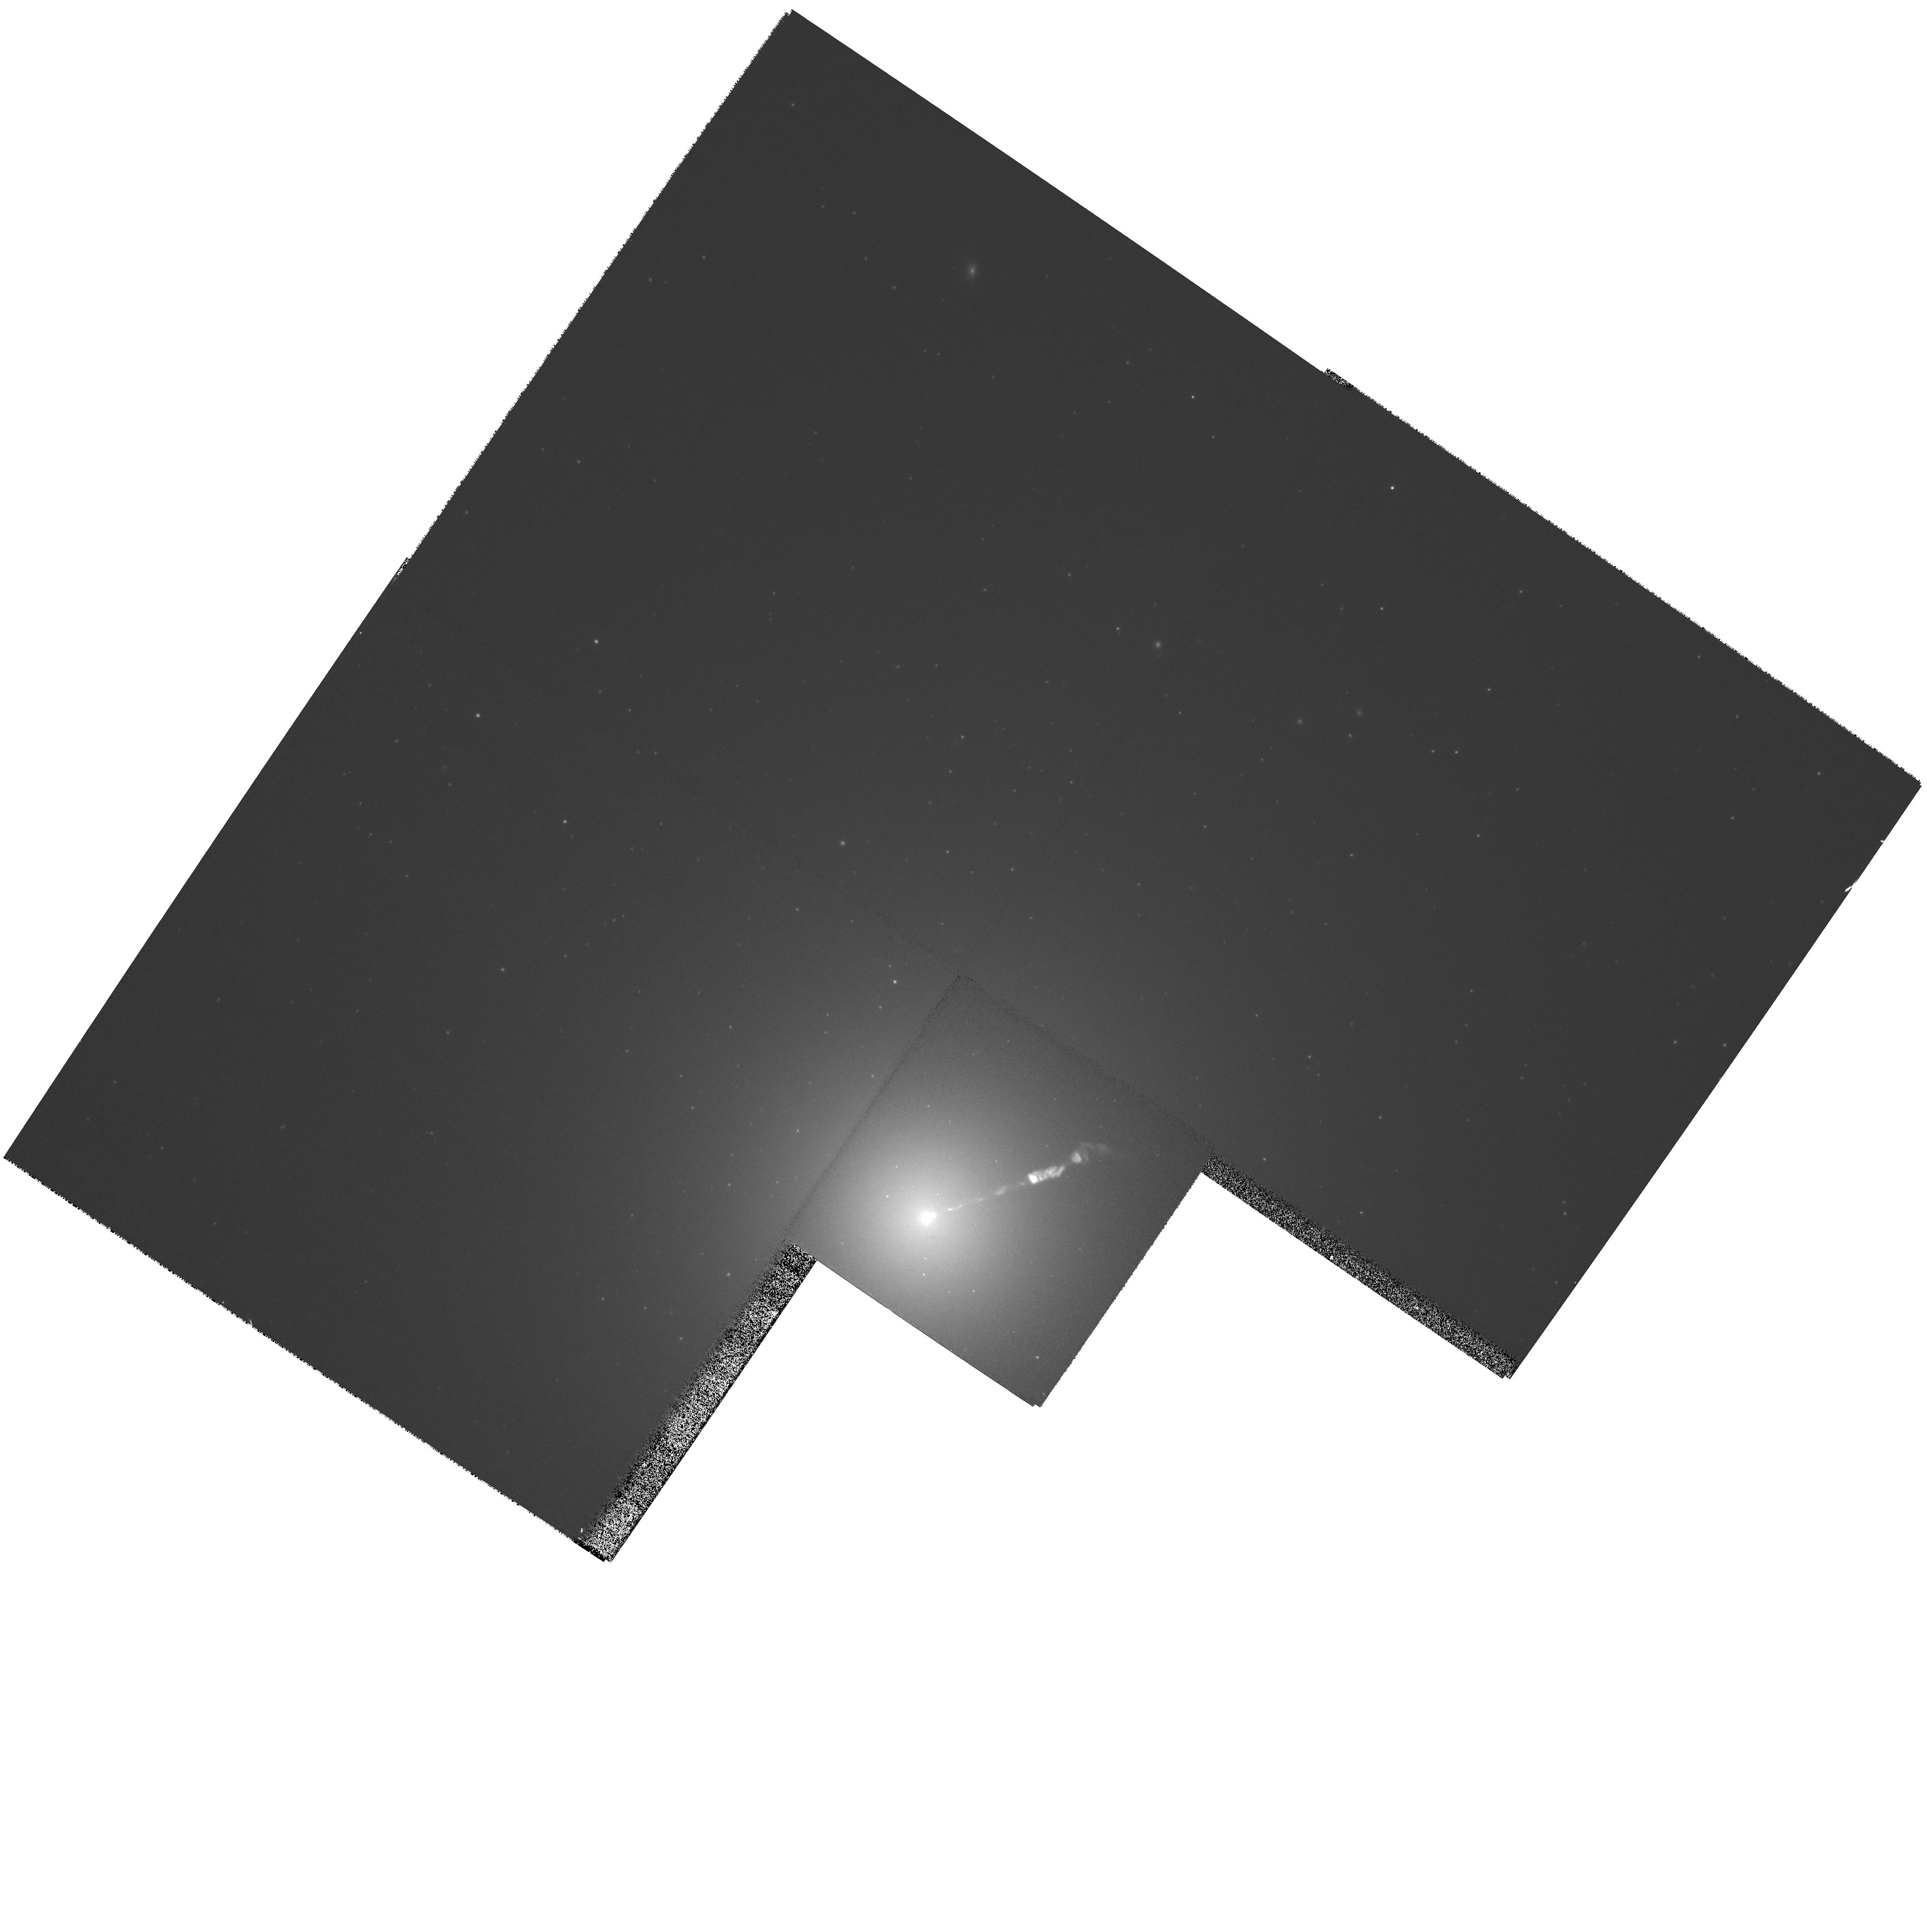
Target: M87-JET
Instrument: WFPC2/PC
Filter: F606W
Exposure: 3 min
Observation ID: hst_10910_44_wfpc2_pc_f606w_u9qf44

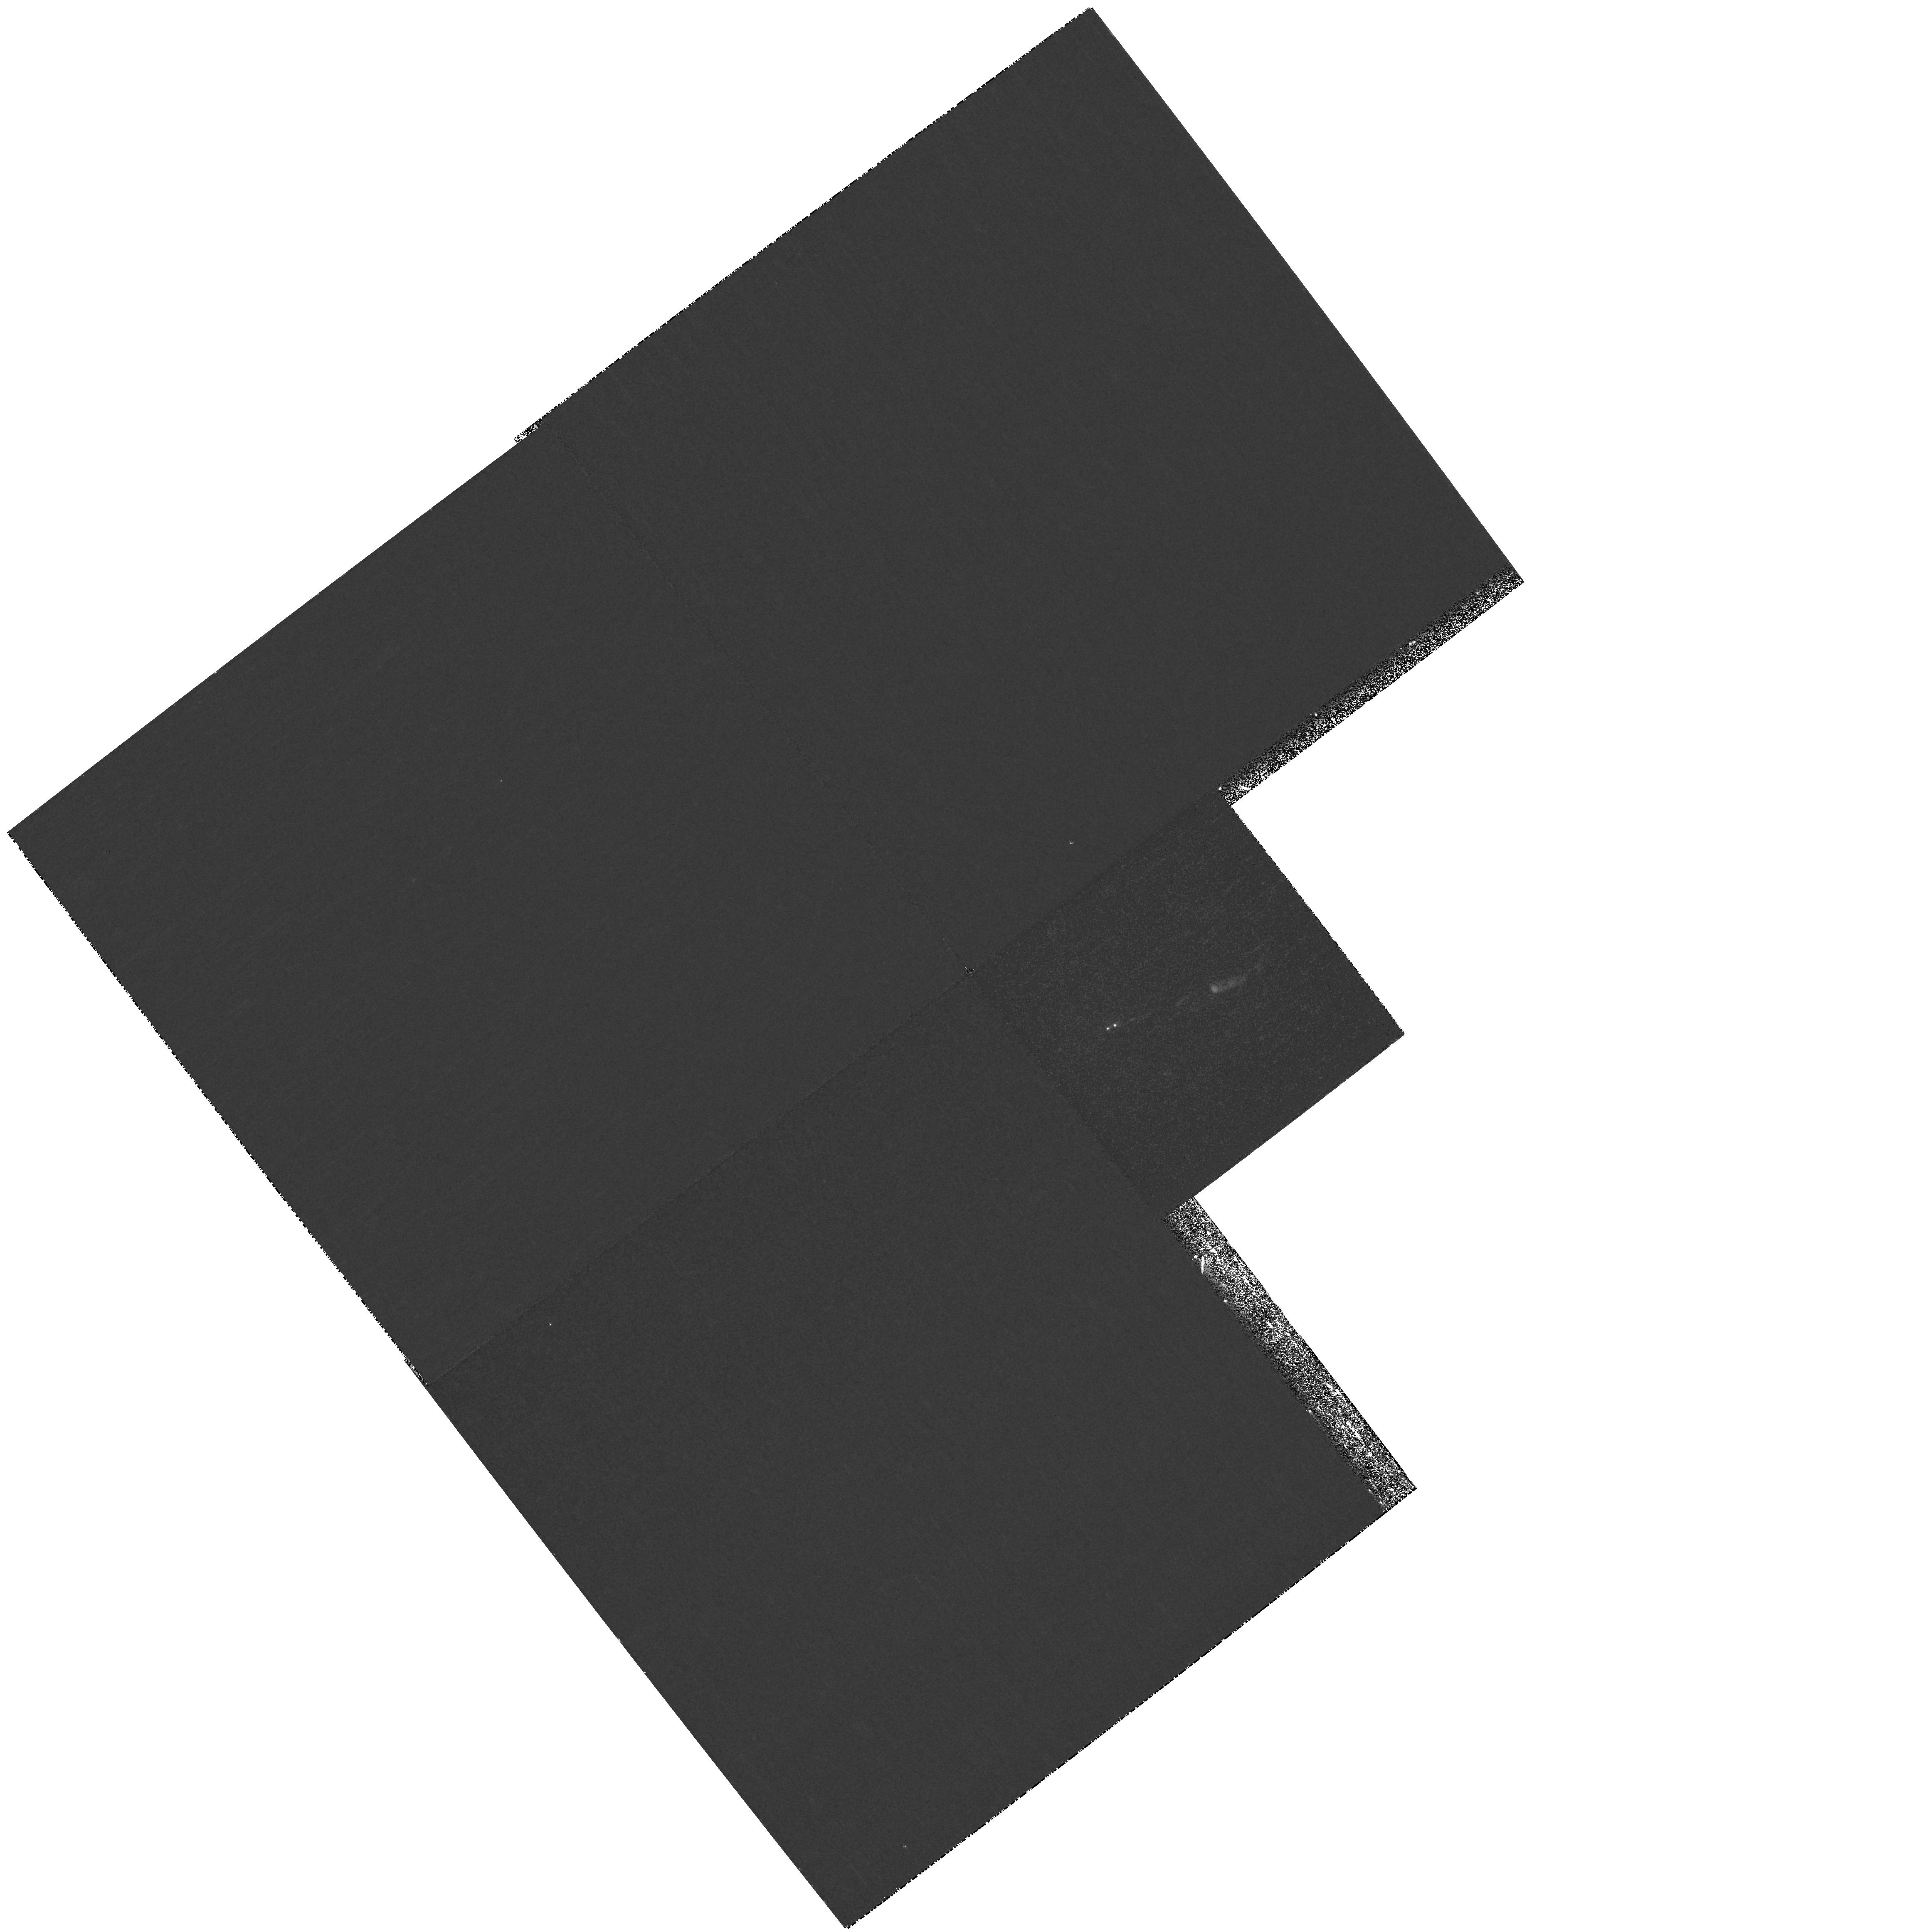
Target: M87-JET
Instrument: WFPC2/PC
Filter: F255W
Exposure: 19 min
Observation ID: hst_10910_43_wfpc2_pc_f255w_u9qf43

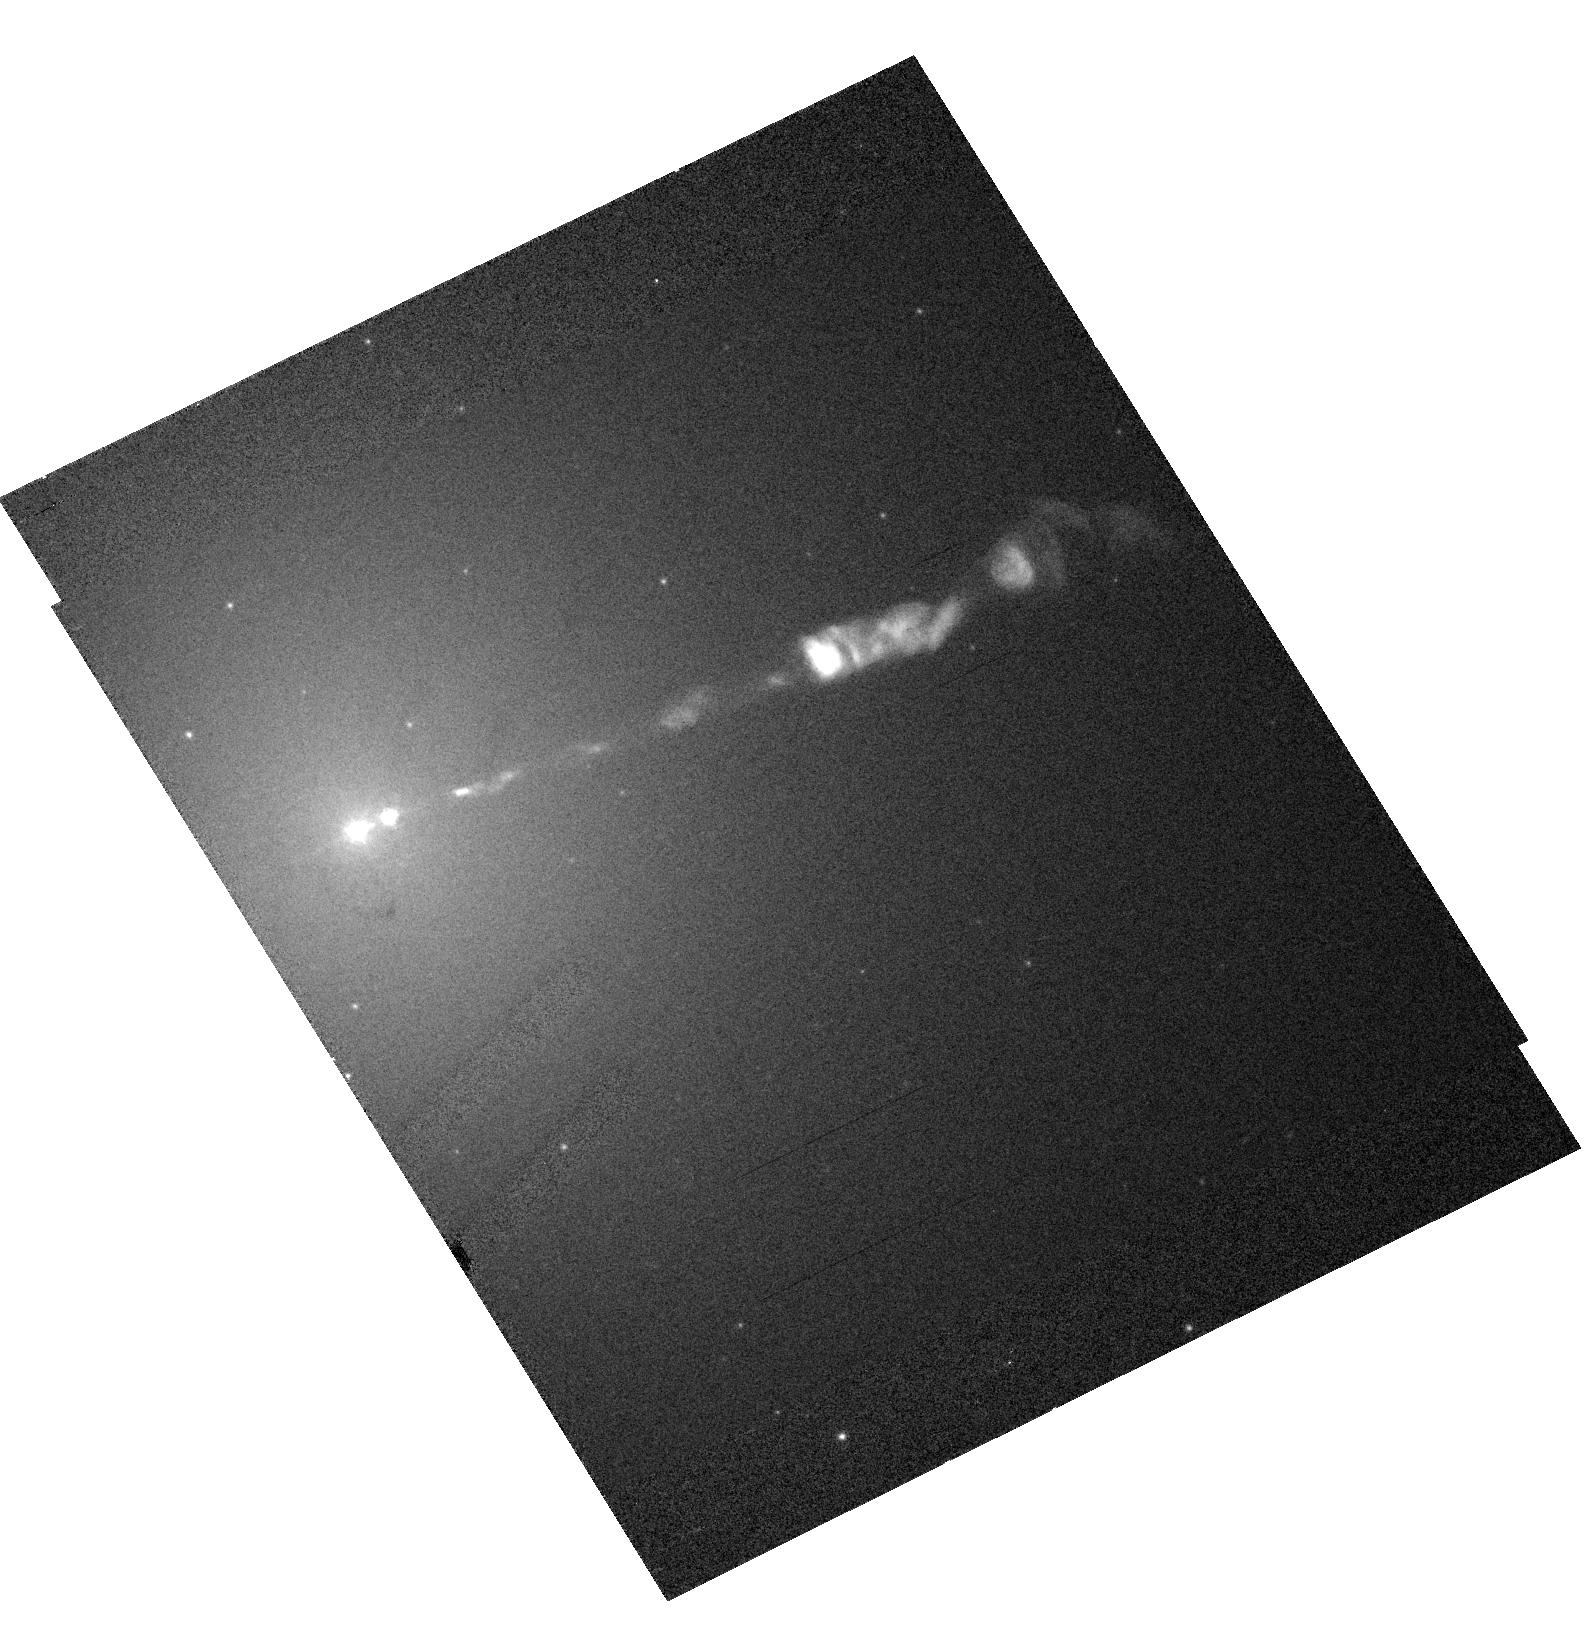
Target: M87-JET
Instrument: ACS/HRC
Filter: F475W
Exposure: 3 min
Observation ID: hst_10910_11_acs_hrc_f475w_j9qf11

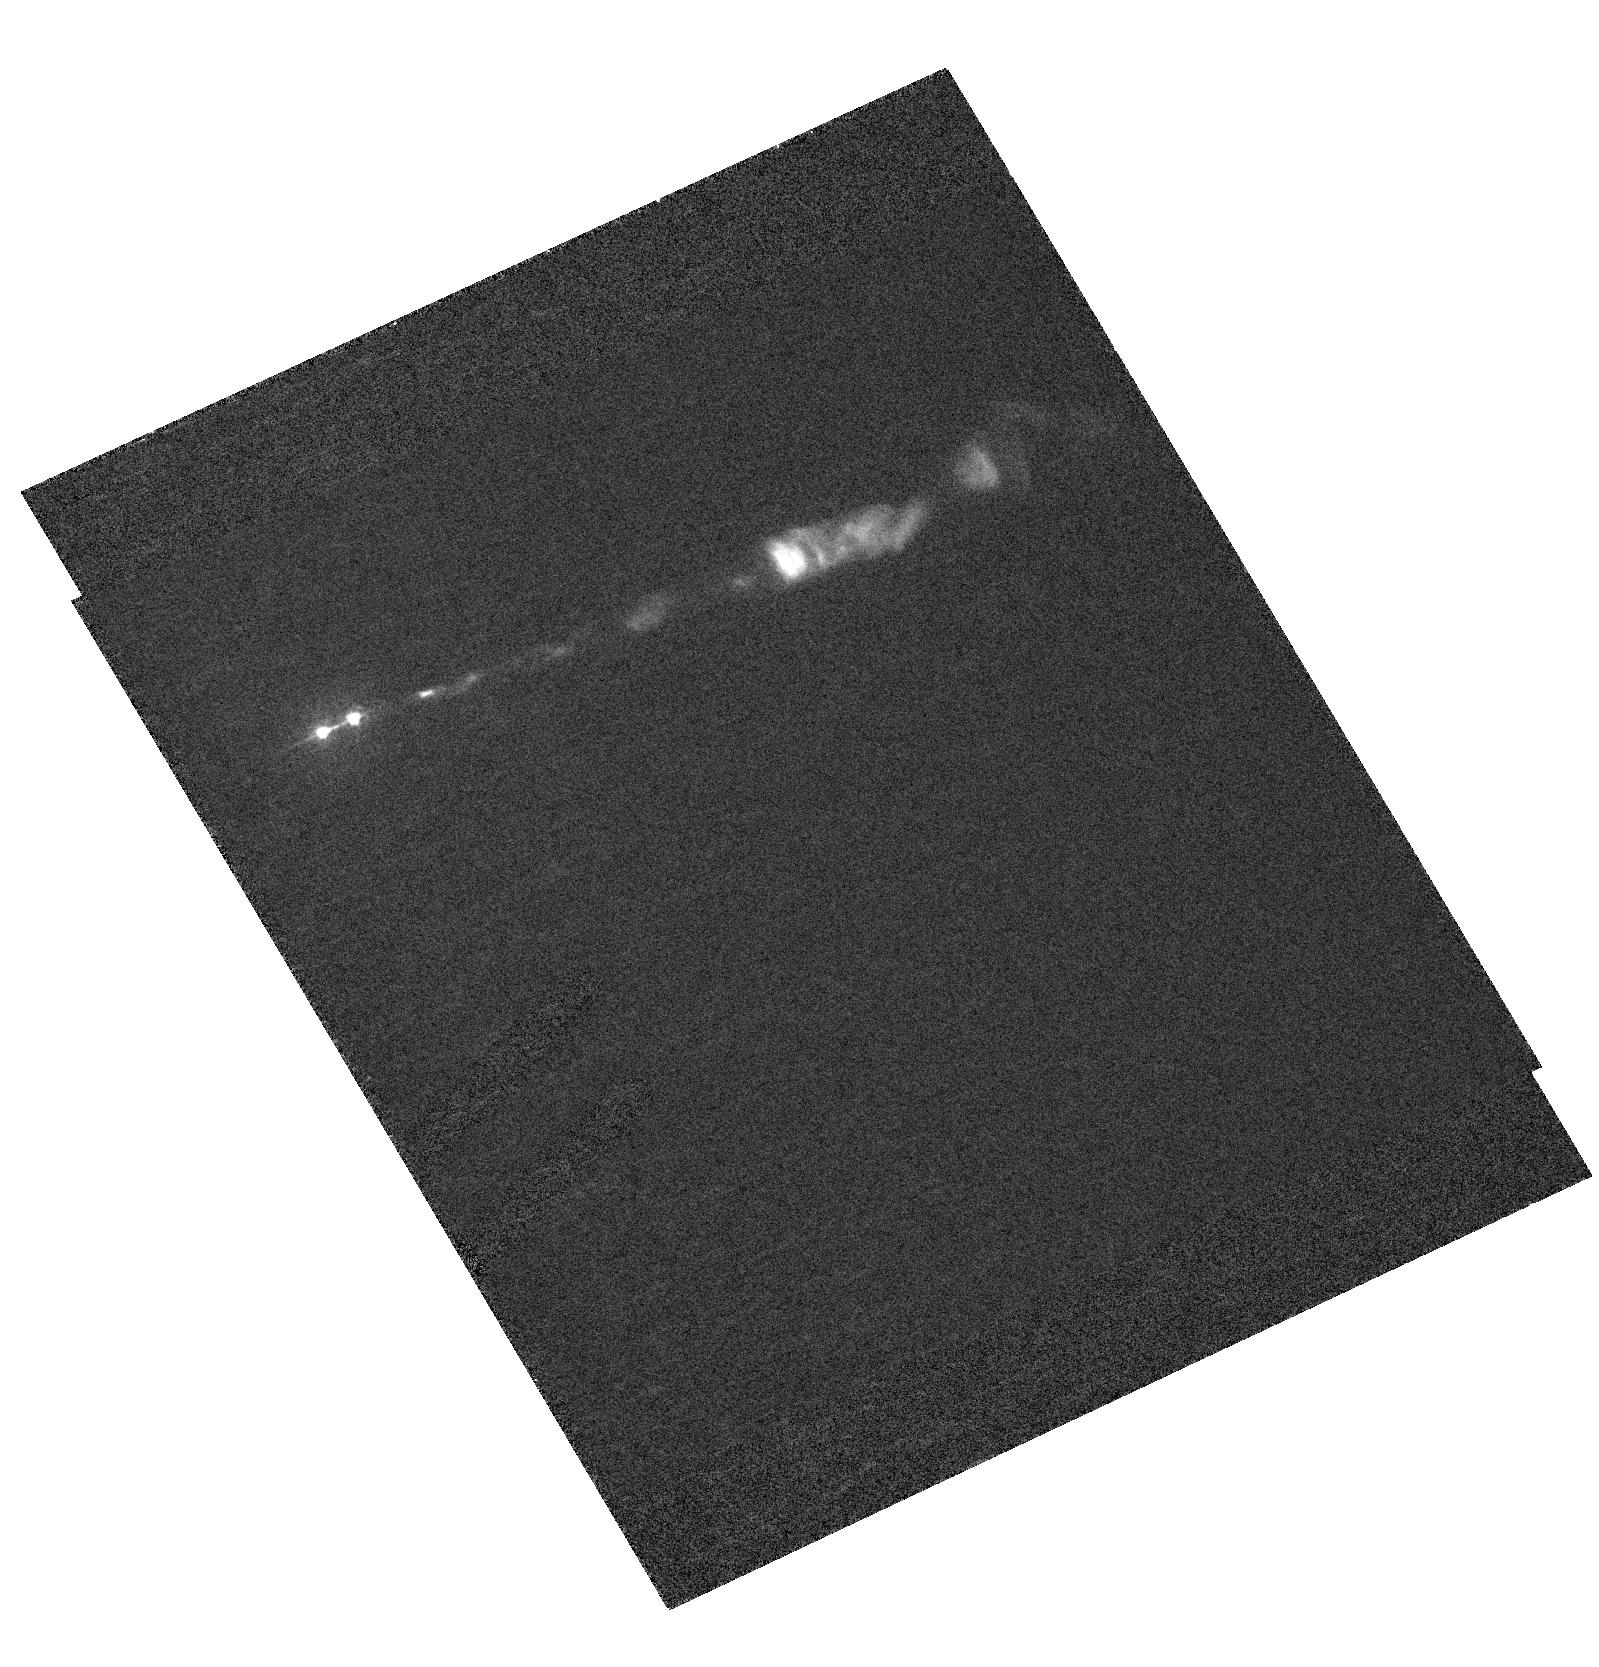
Target: M87-JET
Instrument: ACS/HRC
Filter: F250W
Exposure: 20 min
Observation ID: hst_10910_32_acs_hrc_f250w_j9qf32

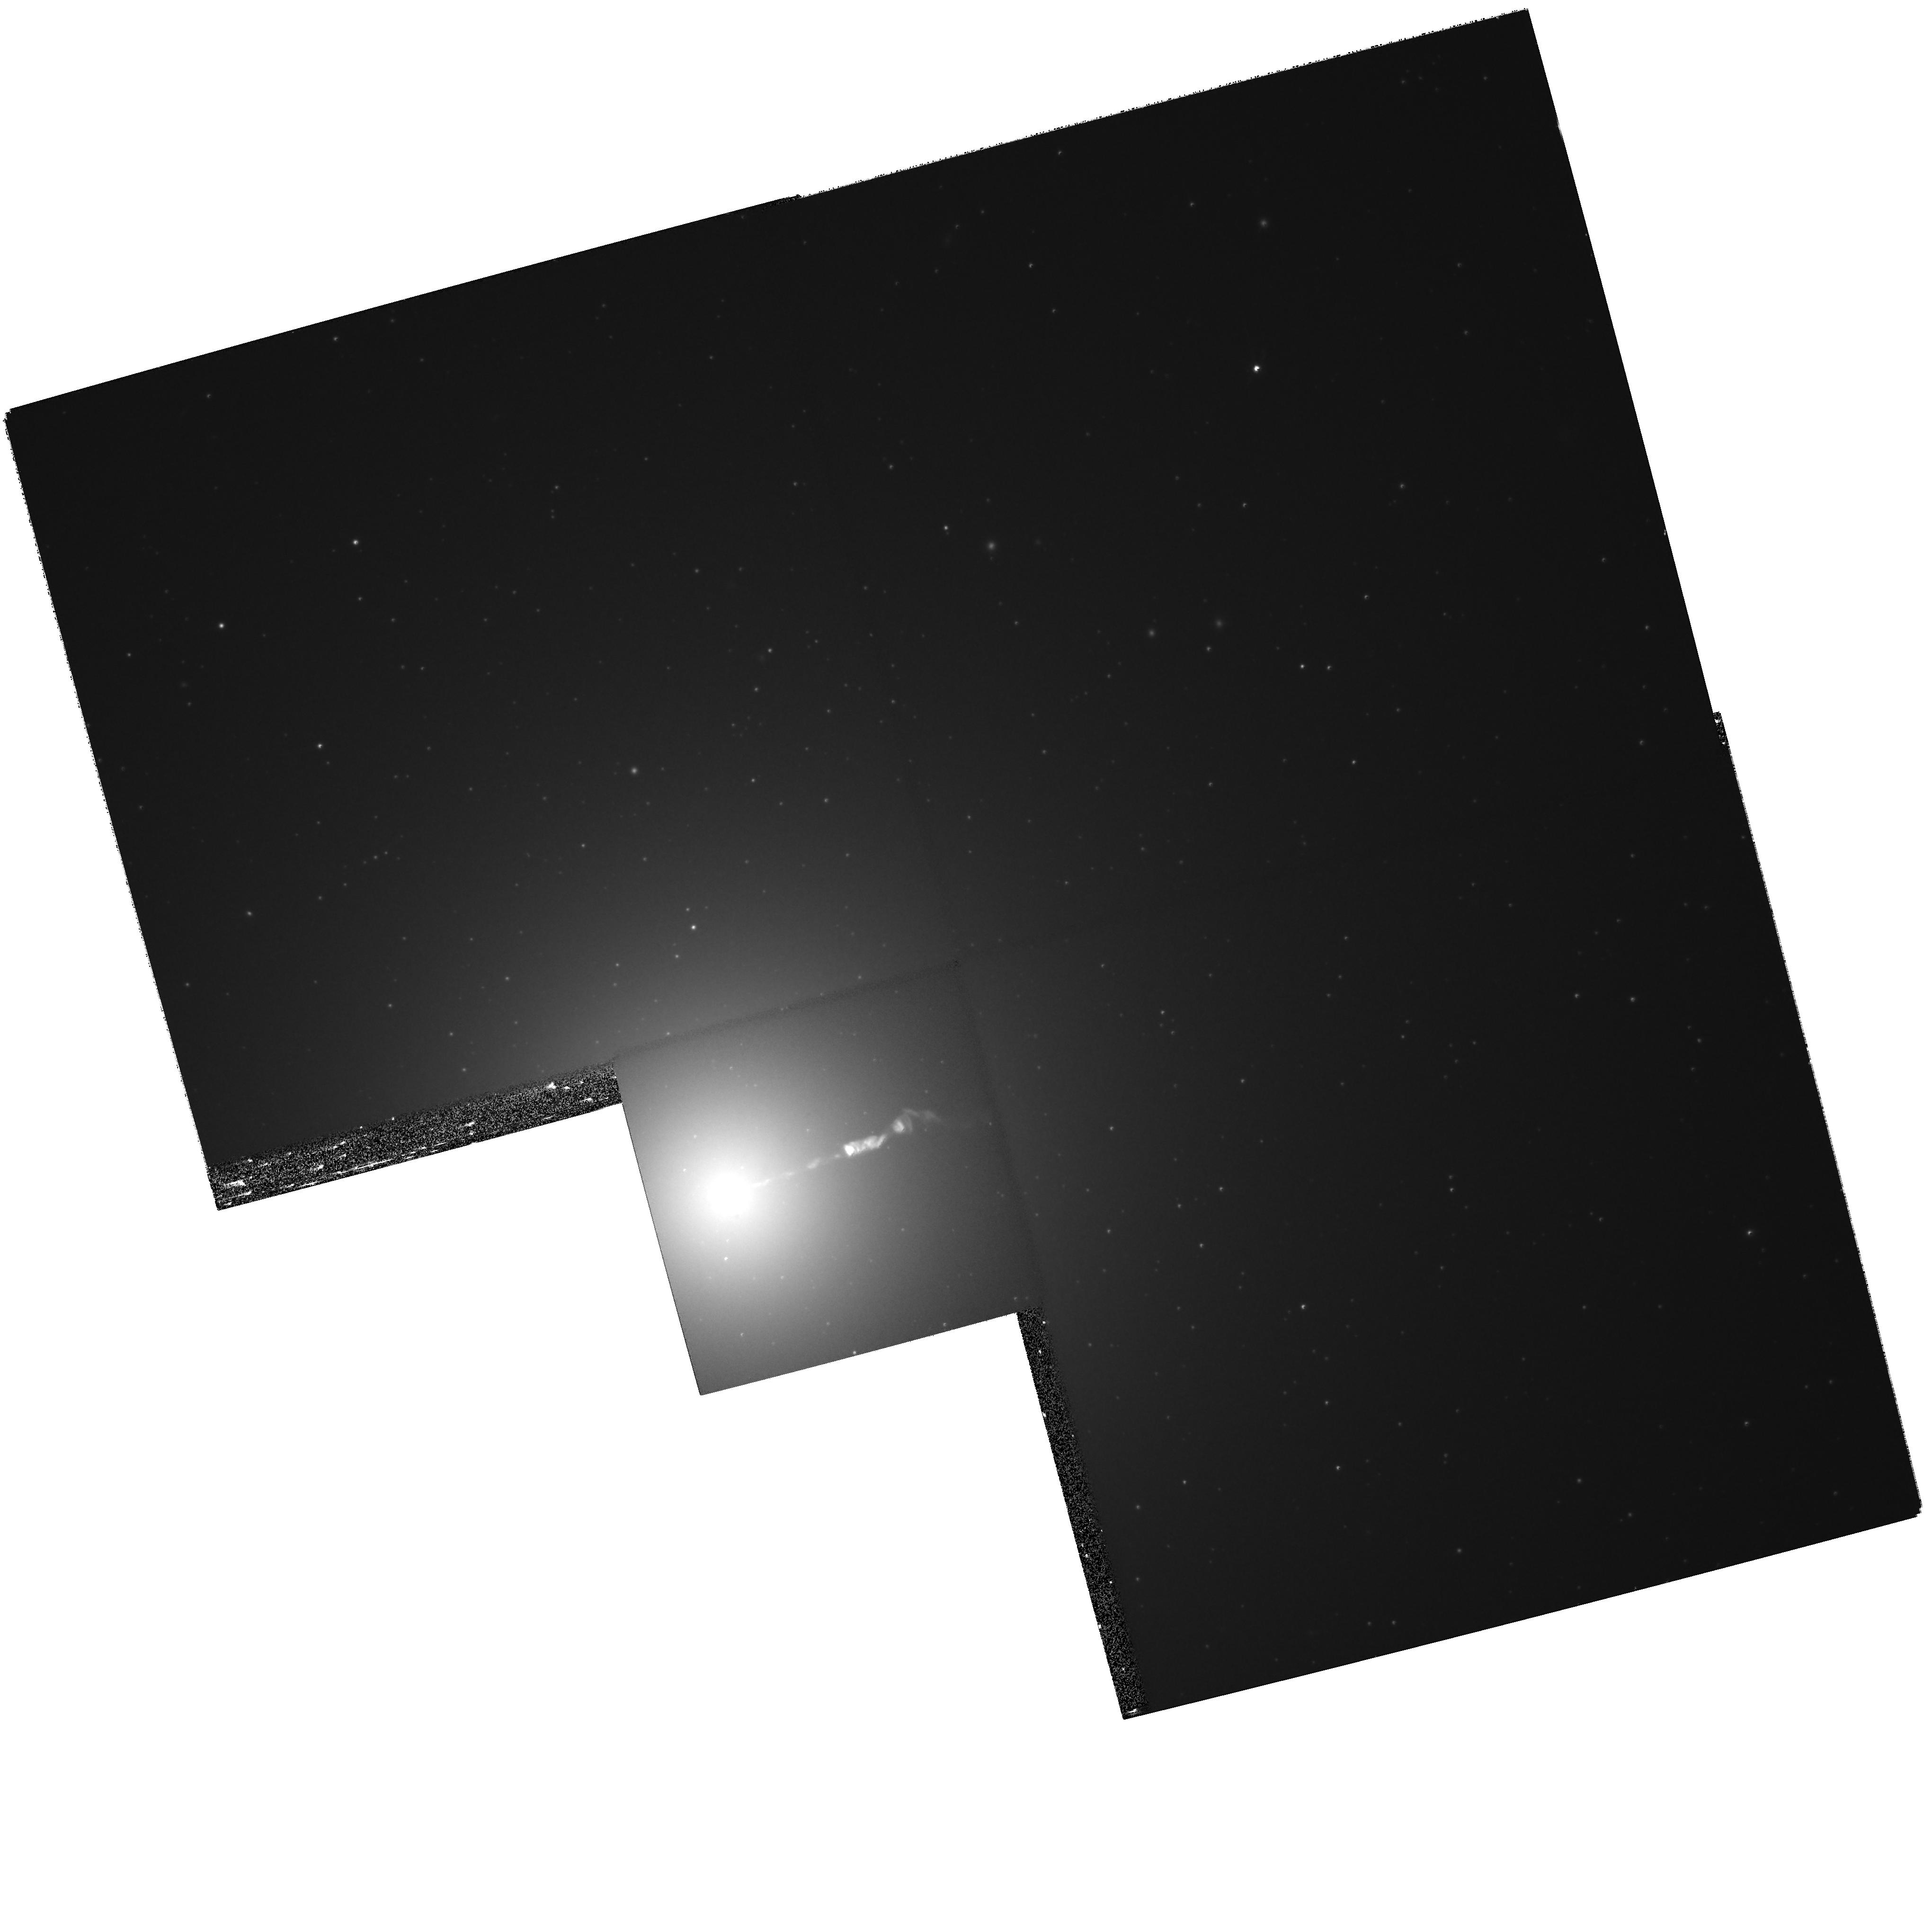
Target: M87-JET
Instrument: WFPC2/PC
Filter: F814W
Exposure: 20 min
Observation ID: hst_10910_46_wfpc2_pc_f814w_u9qf46

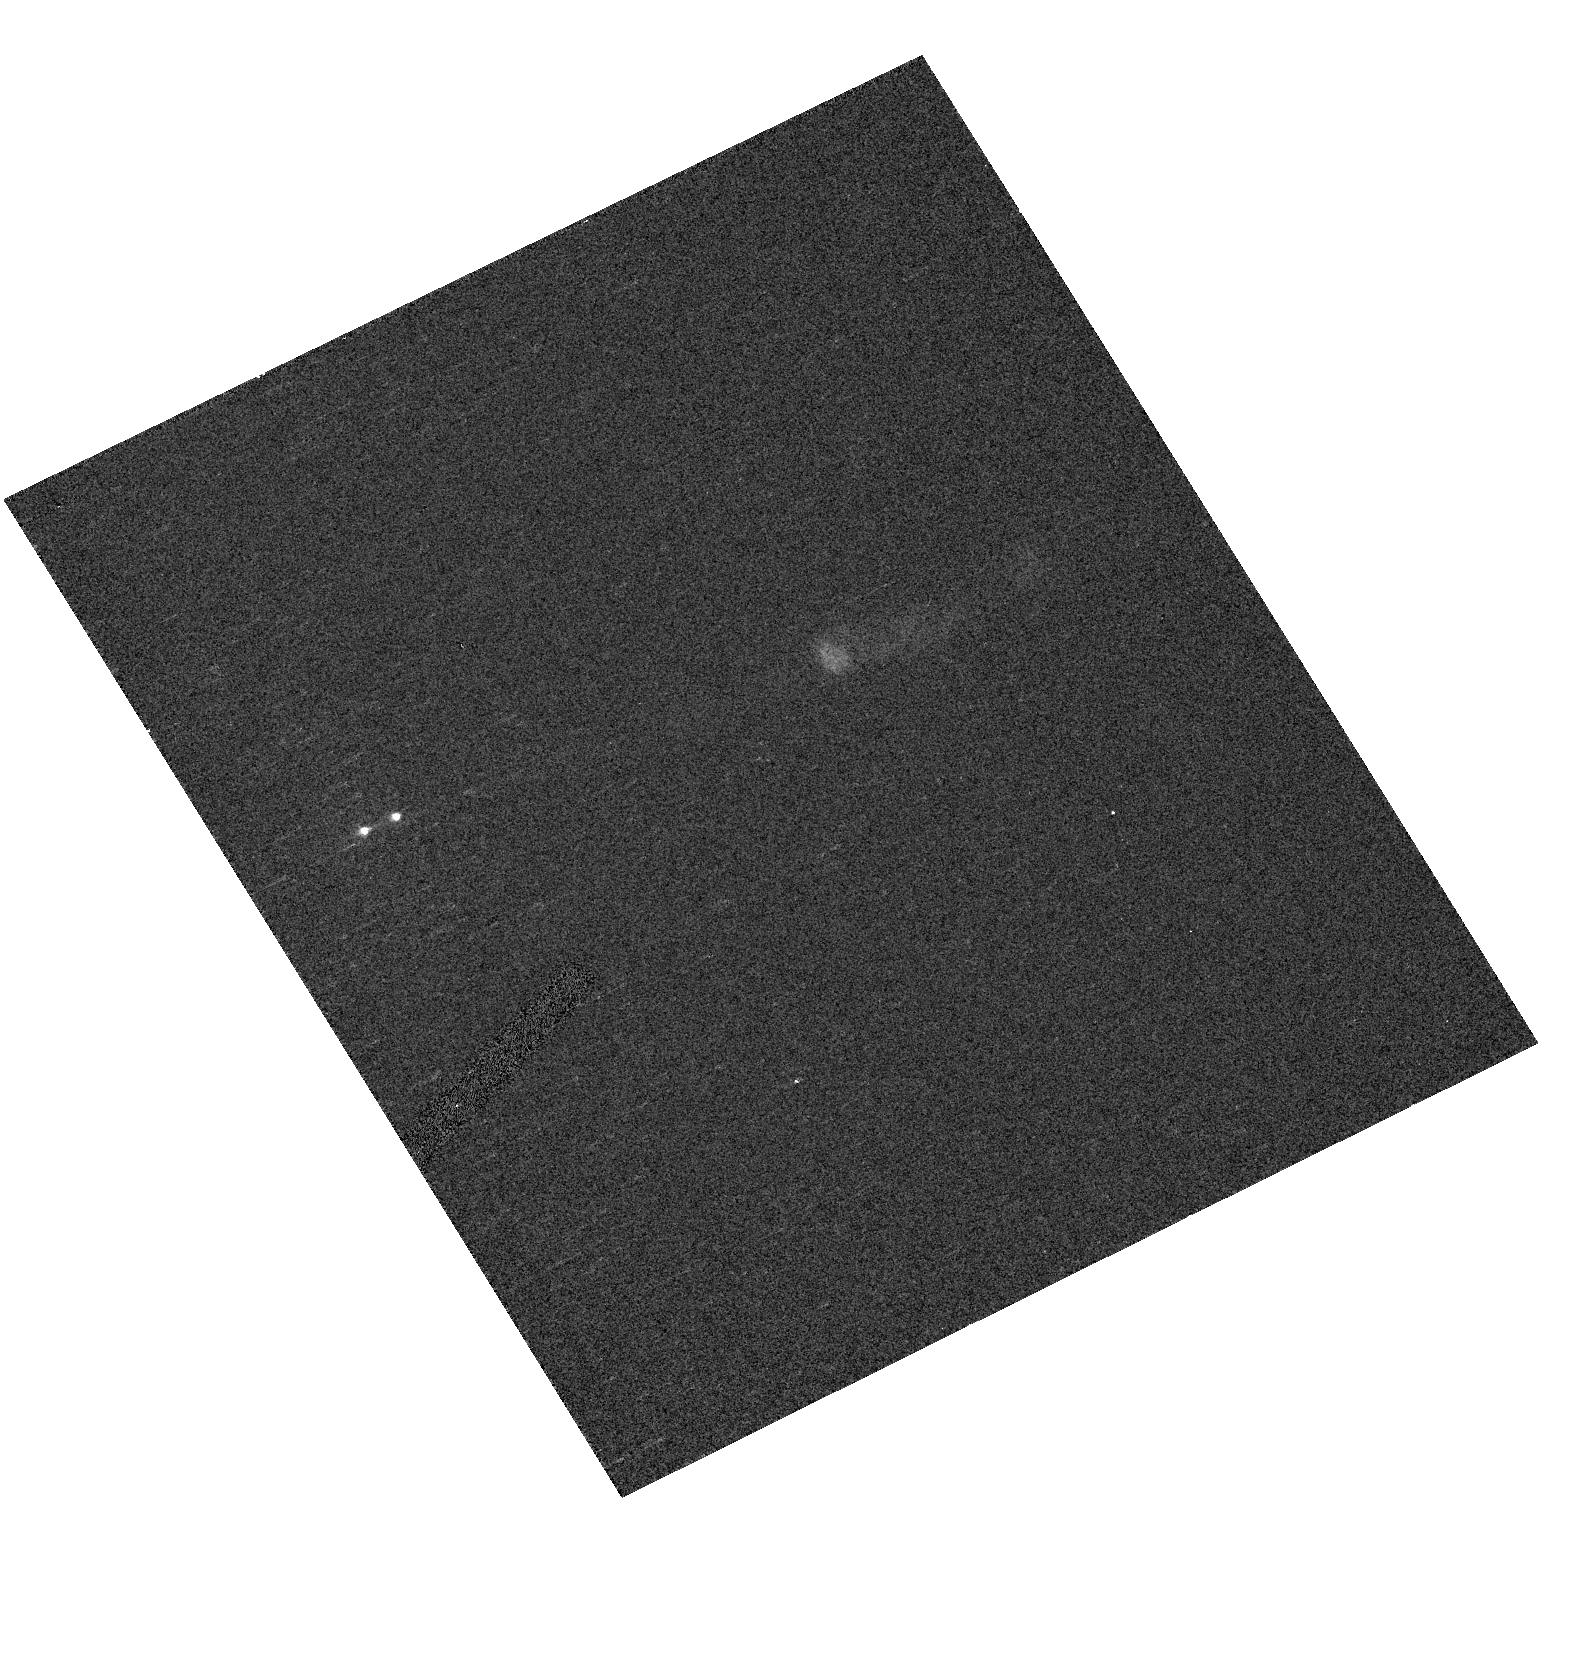
Target: M87-JET
Instrument: ACS/HRC
Filter: F330W
Exposure: 2 min
Observation ID: hst_10910_31_acs_hrc_f330w-pol120uv_j9qf31

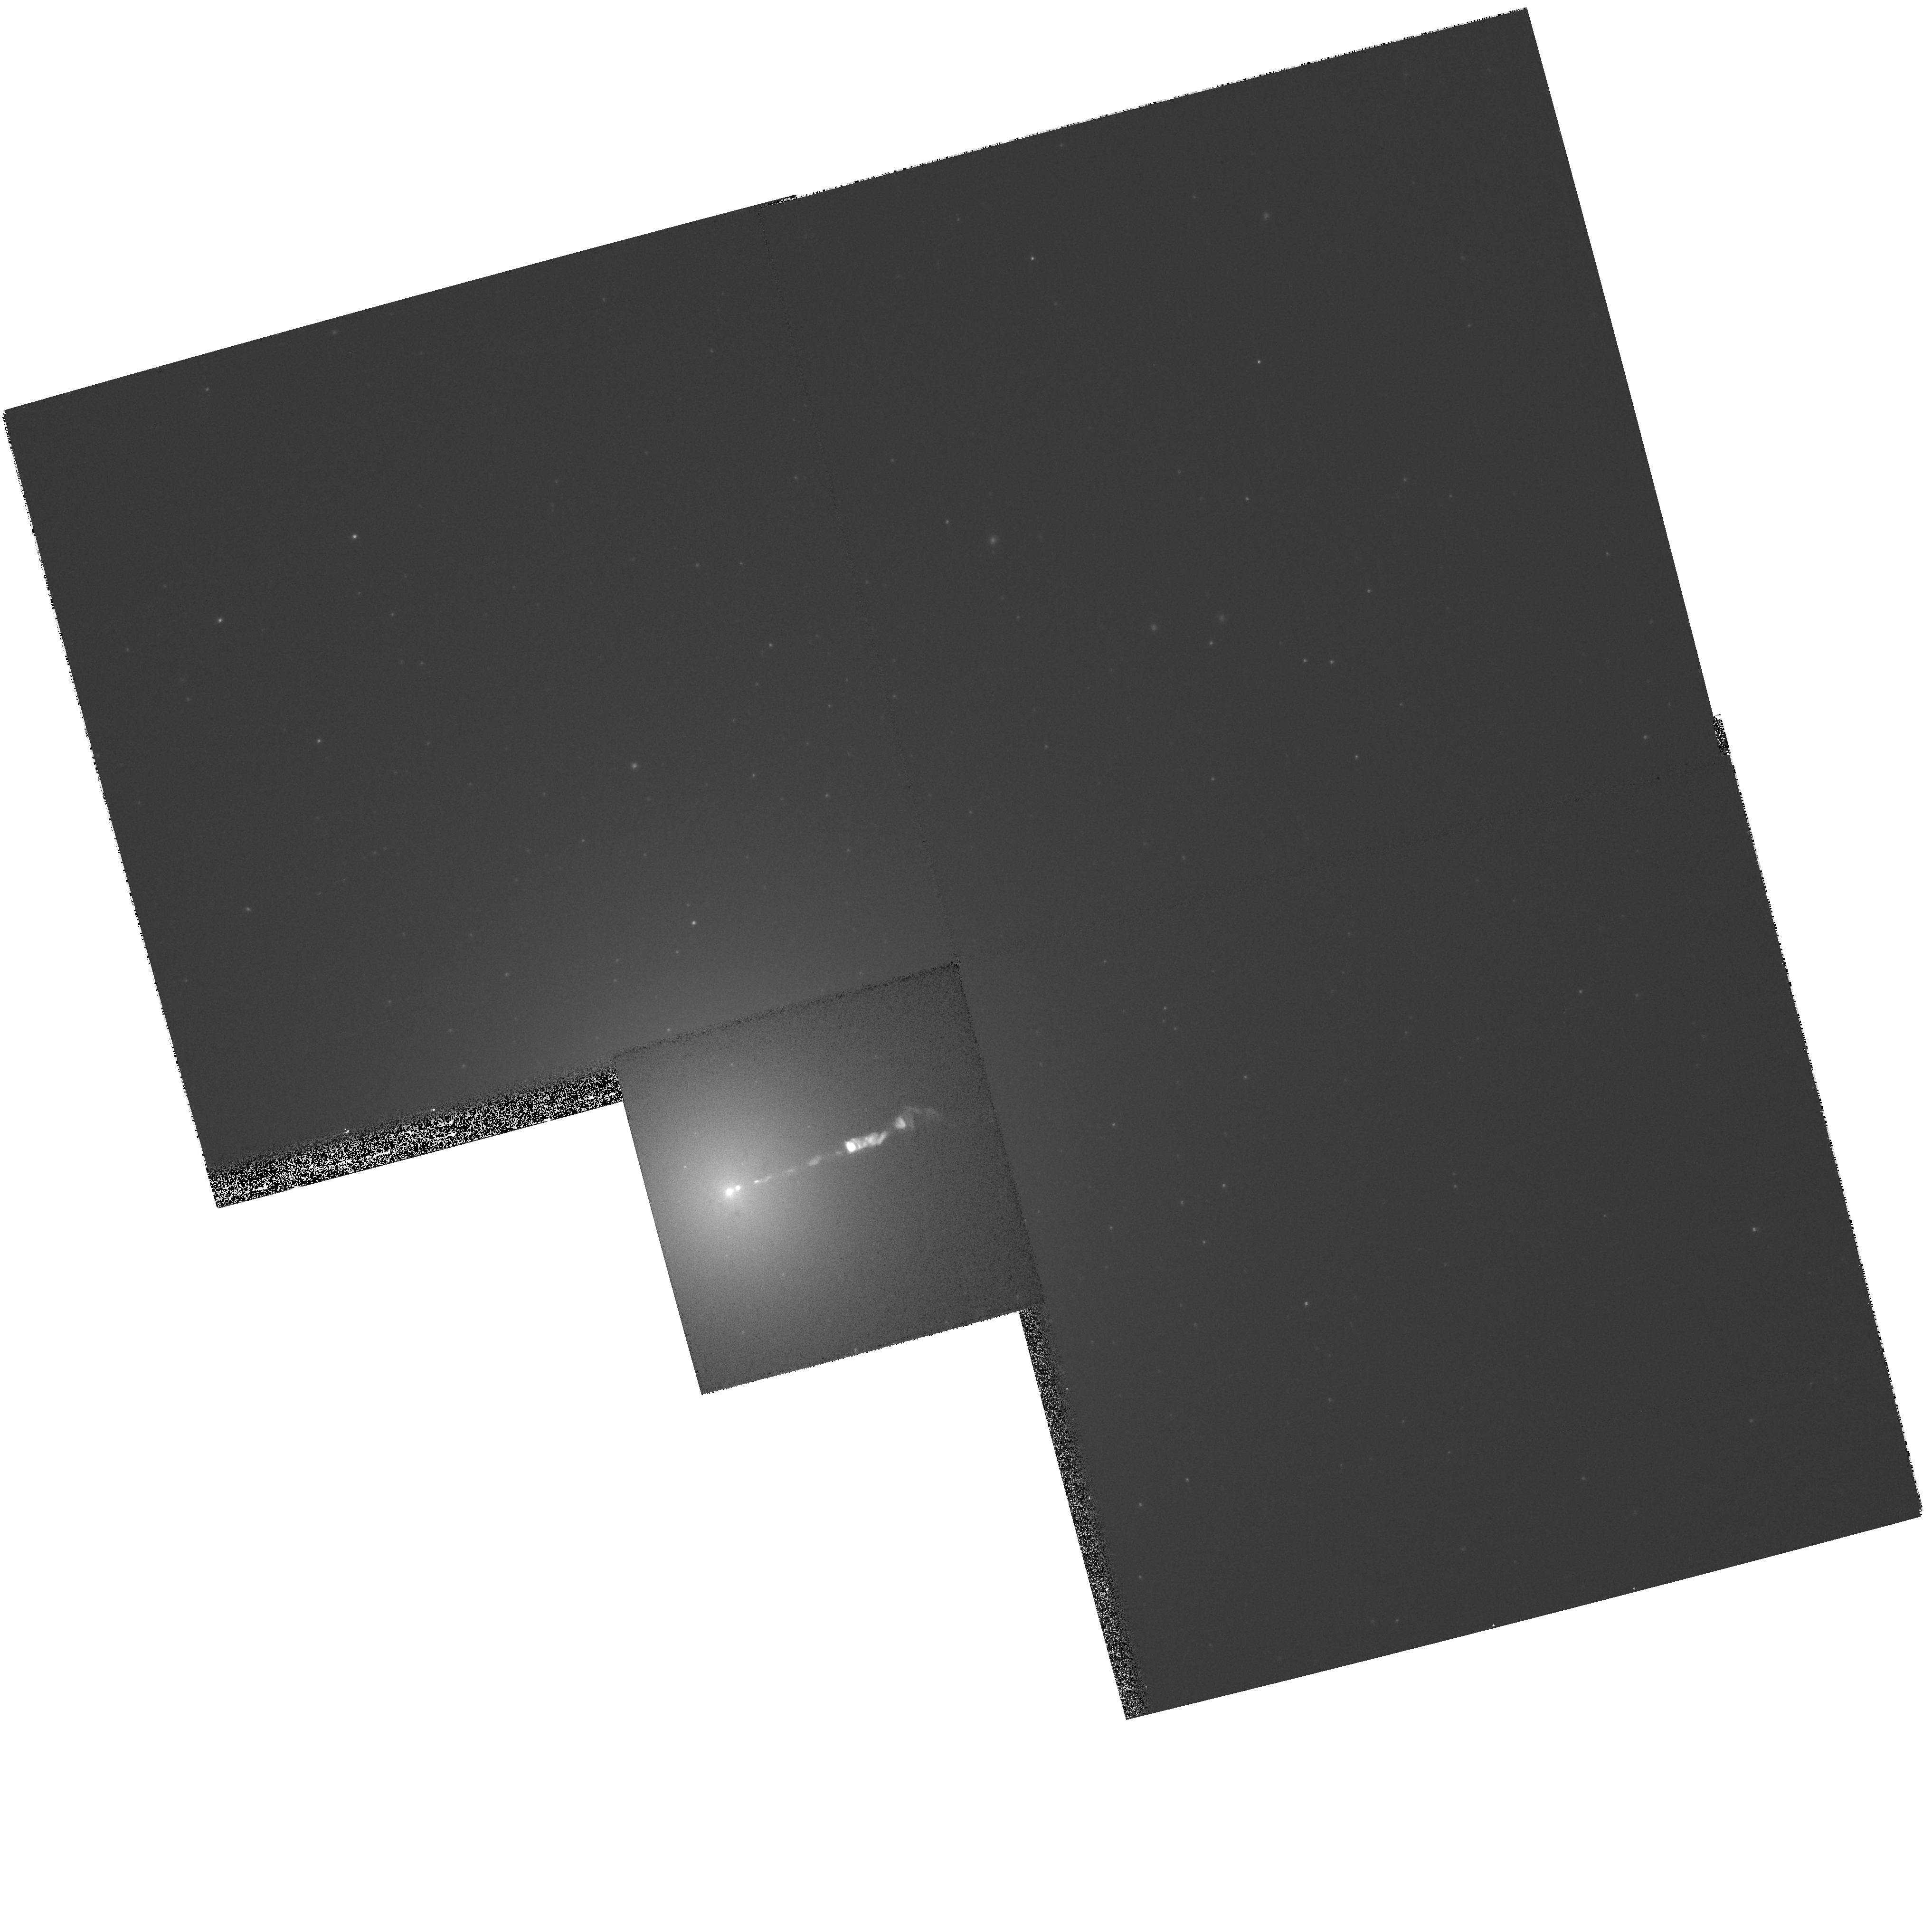
Target: M87-JET
Instrument: WFPC2/PC
Filter: F450W
Exposure: 7 min
Observation ID: hst_10910_47_wfpc2_pc_f450w_u9qf47

HST / Chandra Monitoring of a Dramatic Flare in the M87 Jet (PI: Biretta, John A.)

As the nearest galaxy with an optical jet, M87 affords an unparalleled opportunity to study extragalactic jet phenomena at the highest resolution. During 2002, HST and Chandra monitoring of the M87 jet detected a dramatic flare in knot HST-1 located ~1" from the nucleus. Its optical brightness eventually increased seventy-fold and peaked in 2005; the X-rays show a similarly dramatic outburst. In both bands HST-1 is still extremely bright and greatly outshines the galaxy nucleus. To our knowledge this is the first incidence of an optical or X-ray outburst from a jet region which is spatially distinct from the core source -- this presents an unprecedented opportunity to study the processes responsible for non-thermal variability and the X-ray emission. We propose five epochs of HST/ACS flux monitoring during Cycle 15, as well as seven epochs of Chandra/ACIS observation (5ksec each, five Chandra epochs contemporary with HST). At two of the HST/ACS epochs we also gather spectral information and map the magnetic field structure. The results of this investigation are of key importance not only for understanding the nature of the X-ray emission of the M87 jet, but also for understanding flares in blazar jets, which are highly variable, but where we have never before been able to resolve the flaring region in the optical or X-rays. These observations will allow us to test synchrotron emission models for the X-ray outburst, constrain particle acceleration and loss timescales, and study the jet dynamics associated with this flaring component.